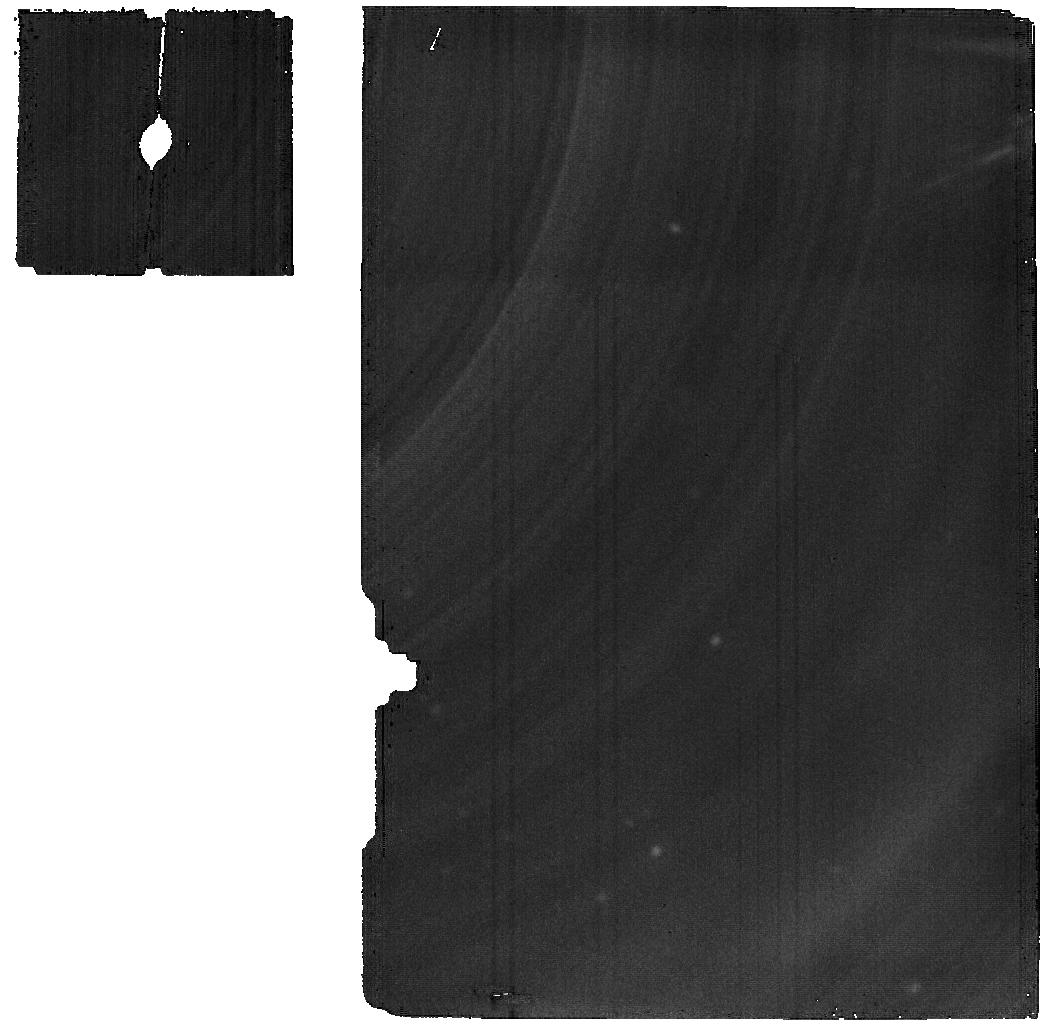
Target: -BET-DOR
Instrument: MIRI
Filter: F2550W
Exposure: 1.4 h
Observation ID: jw01261-o001_t003_miri_f2550w

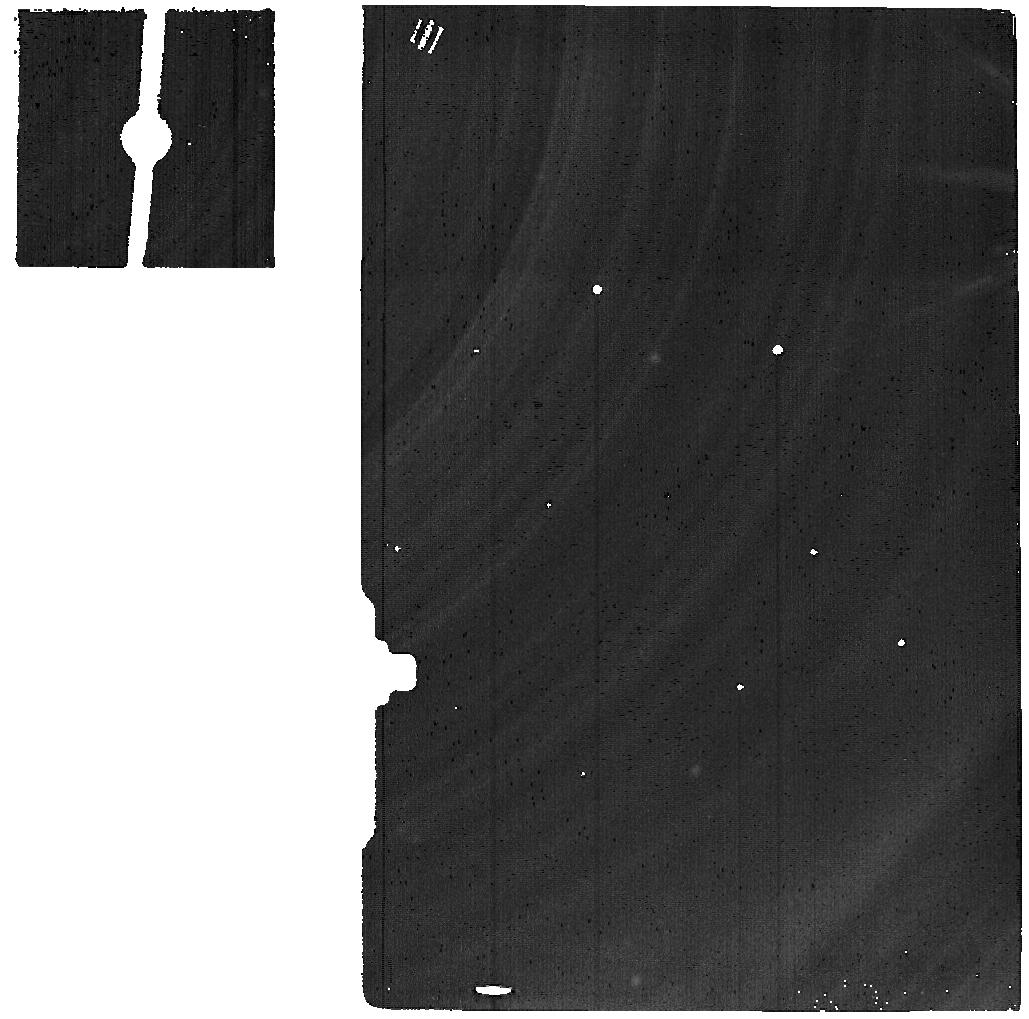
Target: -BET-DOR-SKY-15ARCSEC-SOUTH
Instrument: MIRI
Filter: F2550W
Exposure: 42 min
Observation ID: jw01261-o002_t004_miri_f2550w

Bright source sensitivity investigation (PI: Glasse, Alistair)

Many of MIRI’s most exciting science targets will be bright compared to the saturation flux limits. For the imager and (slitless) LRS this places restrictions on the targets which can be studied using transiting photometry, while for the MRS it impacts on a wide range of targets (those with continuum fluxes > 10 Jansky in a ~ 0.3 arcsecond diameter PSF at 5 – 10 m). The performance achieved using the MIRI detectors improves with the number of samples (groups) used in each ramp (integration). As a result of extensive testing on flight-like detectors at JPL, the minimum recommended number of groups per integration has been set at 5. The user may select Ngroups < 5 with the APT, but they are warned that the data quality will be degraded and are expected to justify their choice. The amount by which the SNR on a bright target is degraded in practice by using Ngroups < 5 is not known to an accuracy which allows programme optimisation and so we need to measure it during commissioning. We propose observing a bright star (the Cepheid variable, beta Doradus) with the MRS to obtain spectra which vary from comfortably unsaturated to moderately saturated for the 4 sub-bands observed in a single MRS integration.